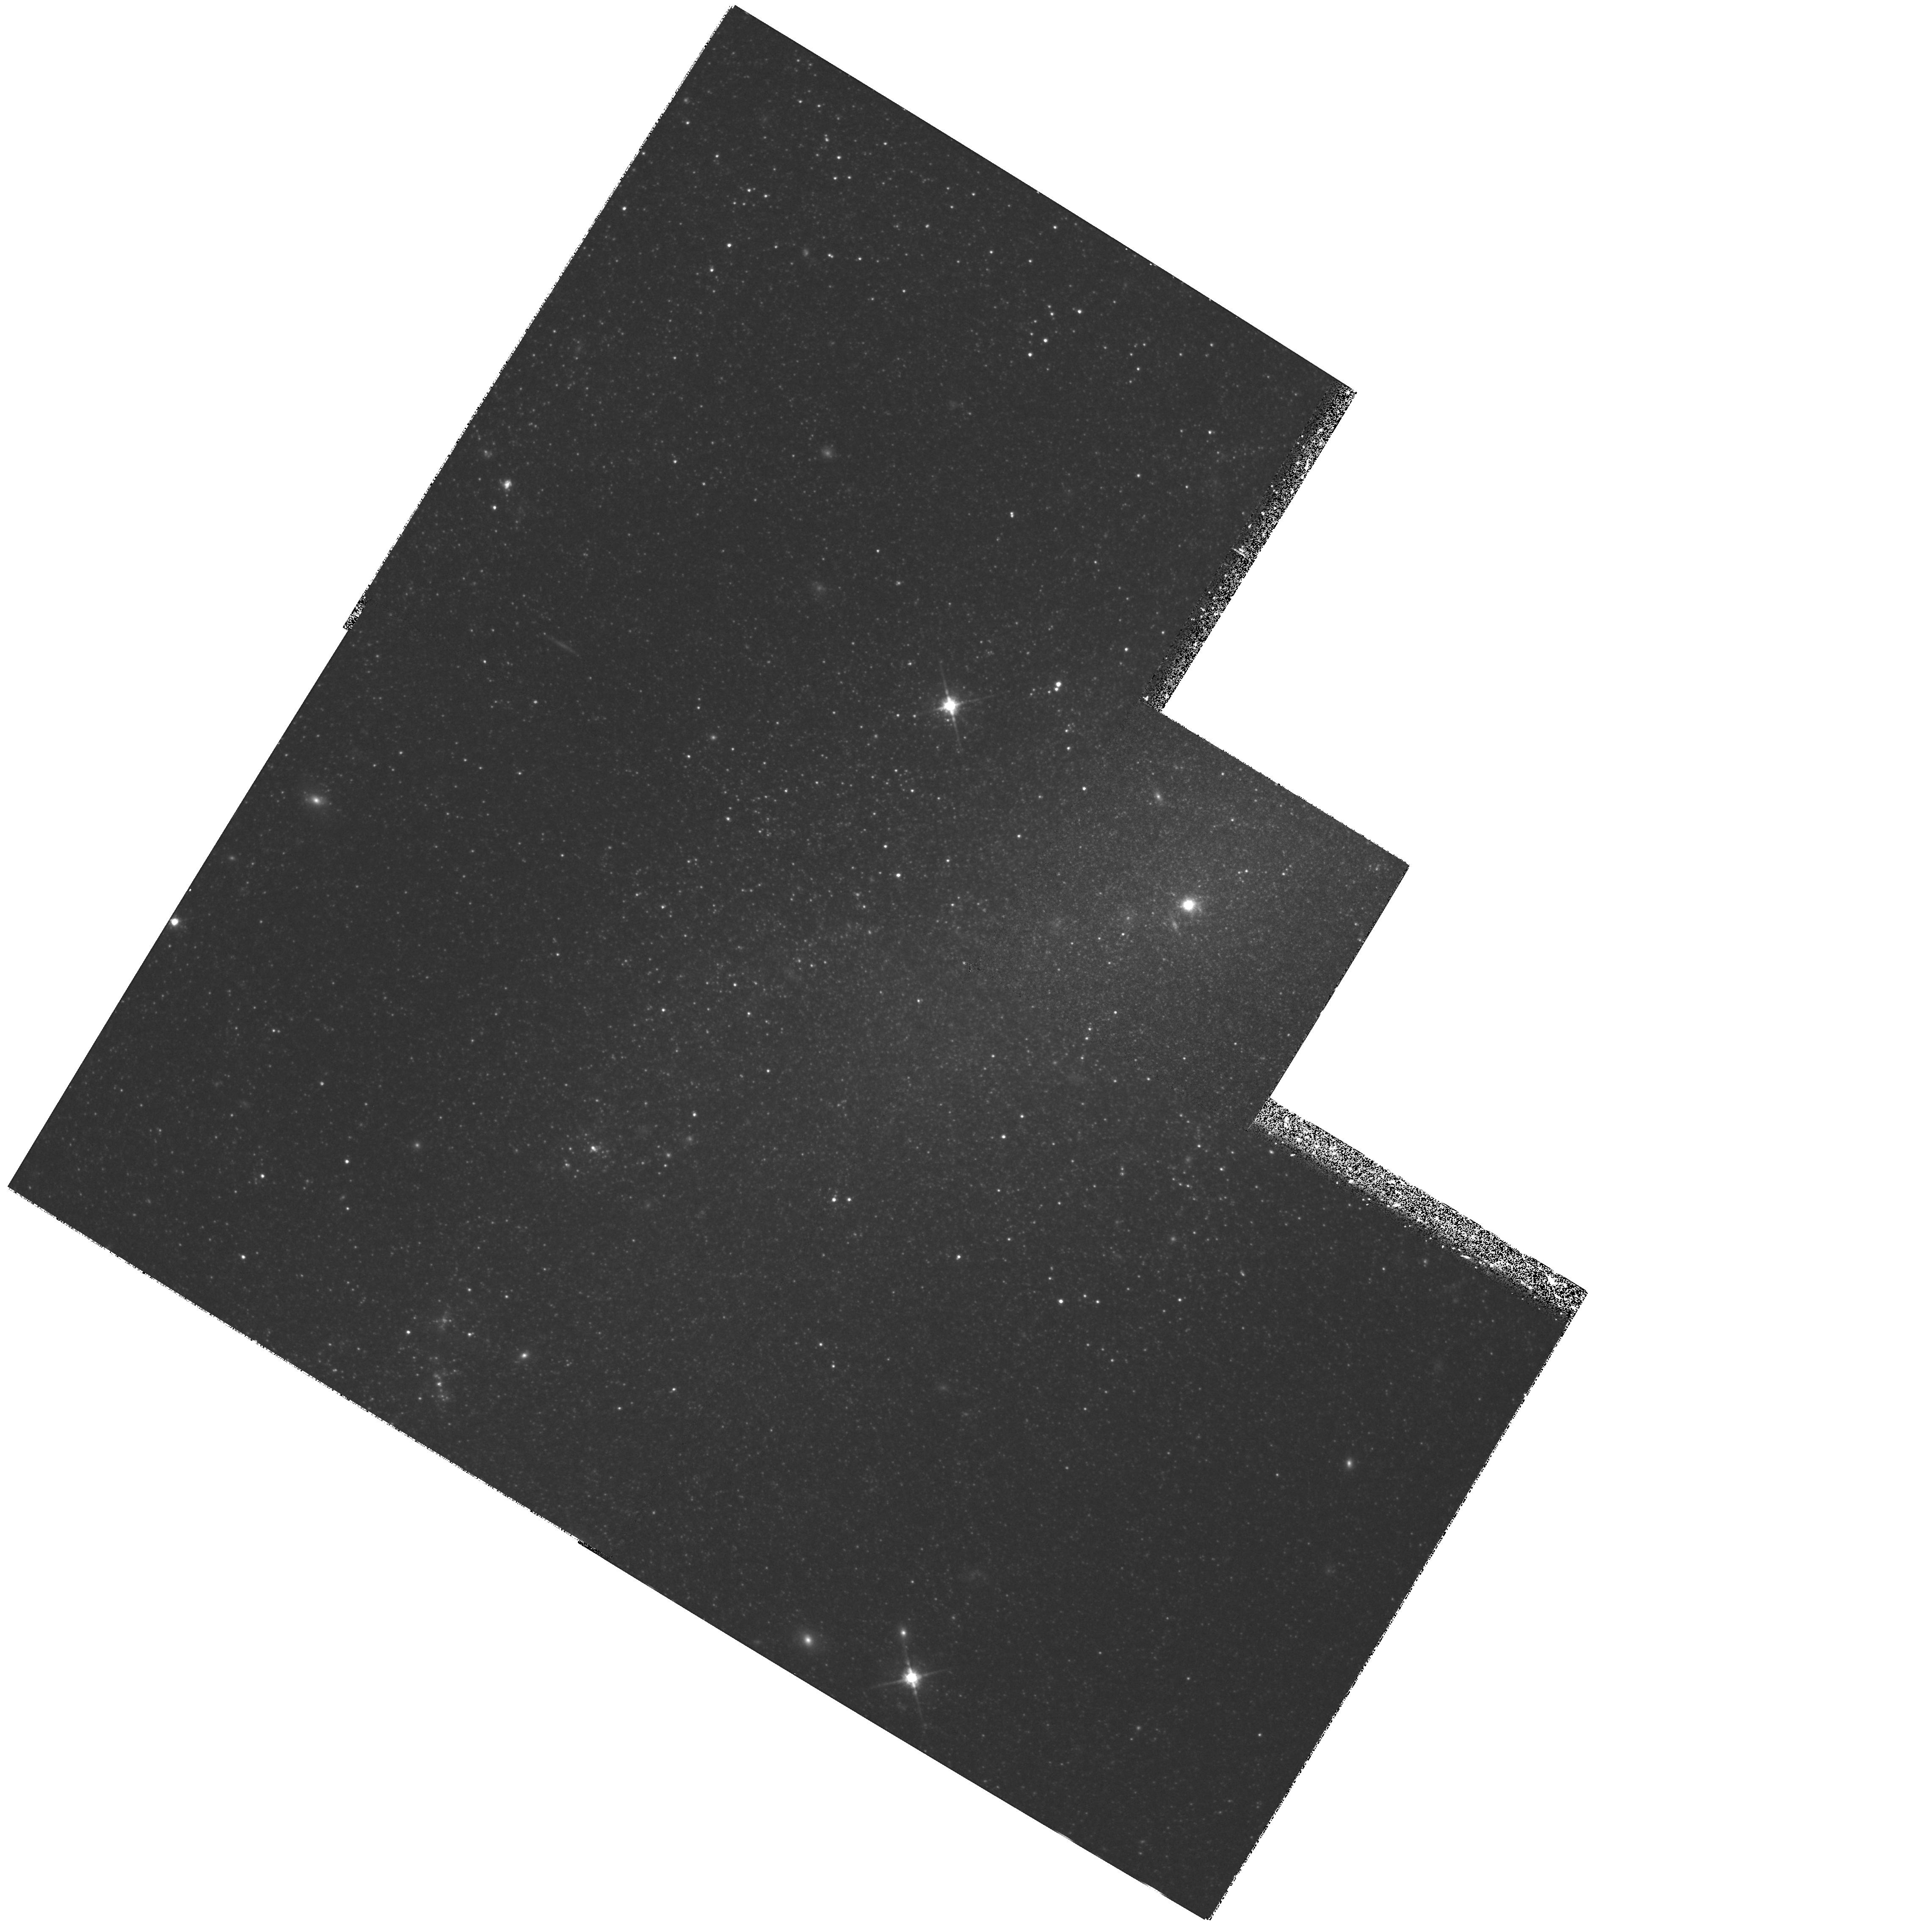
Target: NGC4395
Instrument: WFPC2/PC
Filter: F814W
Exposure: 36 min
Observation ID: hst_6464_01_wfpc2_pc_f814w_u3y701

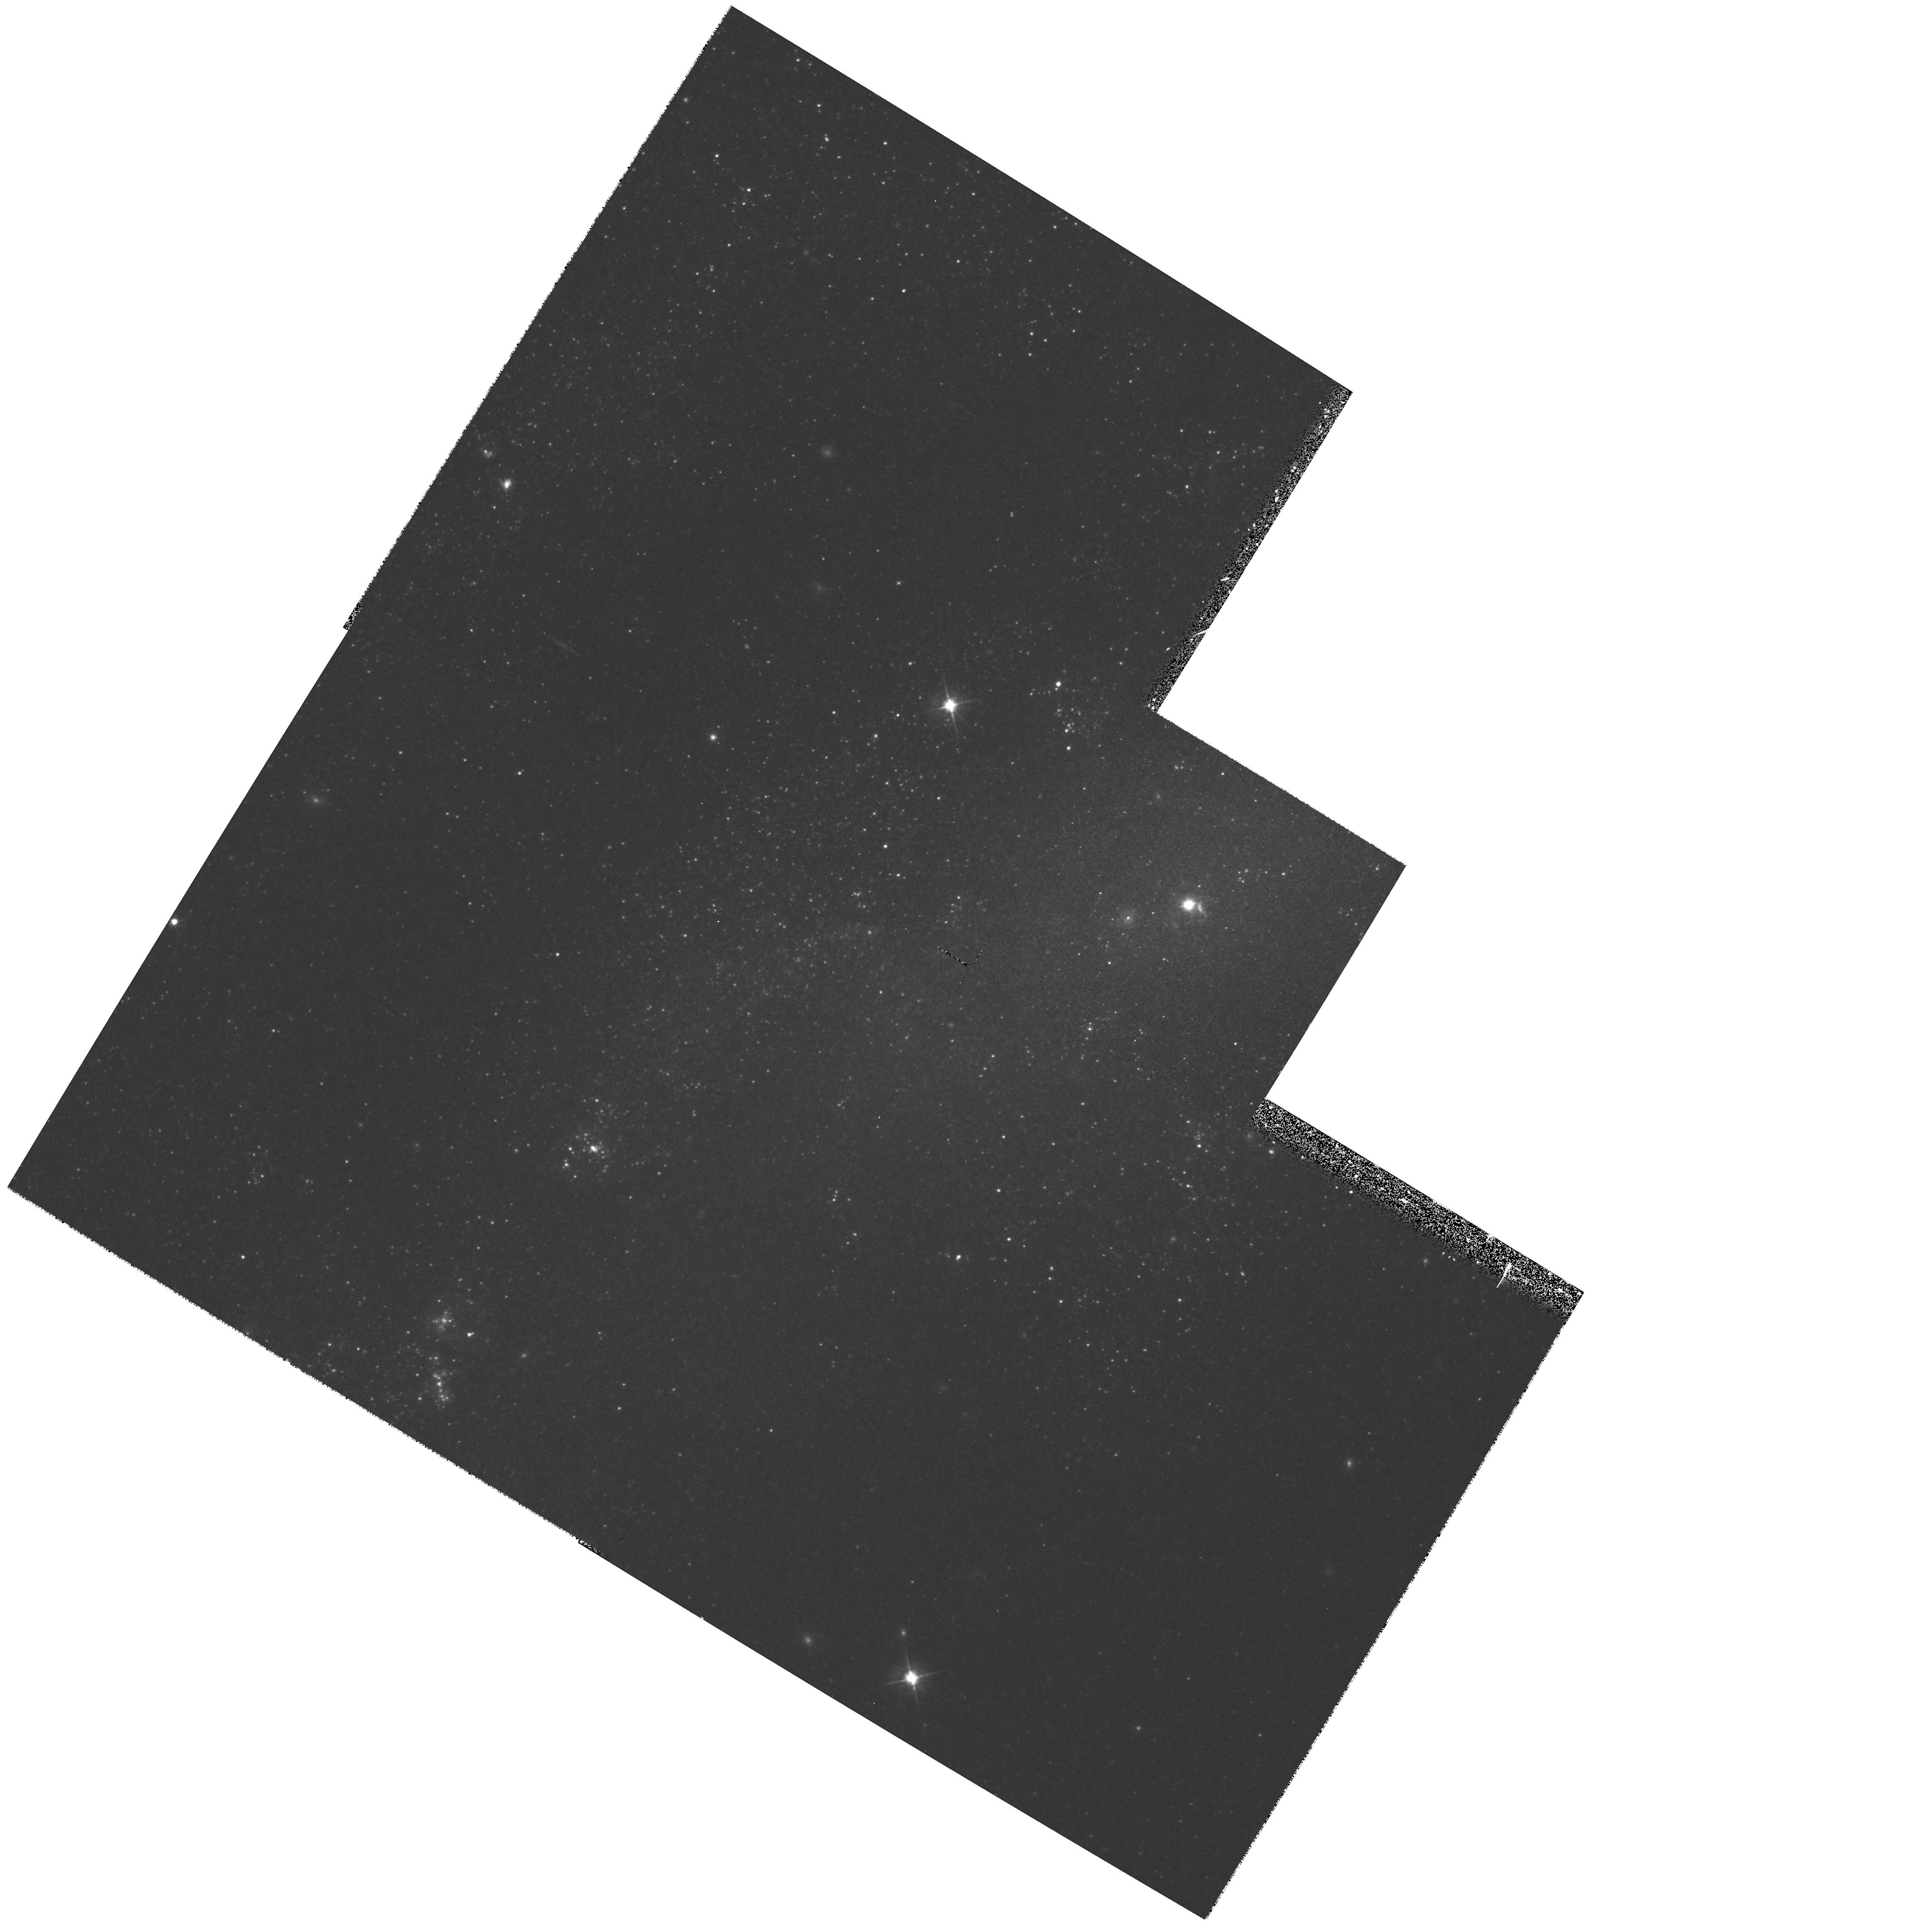
Target: NGC4395
Instrument: WFPC2/PC
Filter: F555W
Exposure: 42 min
Observation ID: hst_6464_01_wfpc2_pc_f555w_u3y701

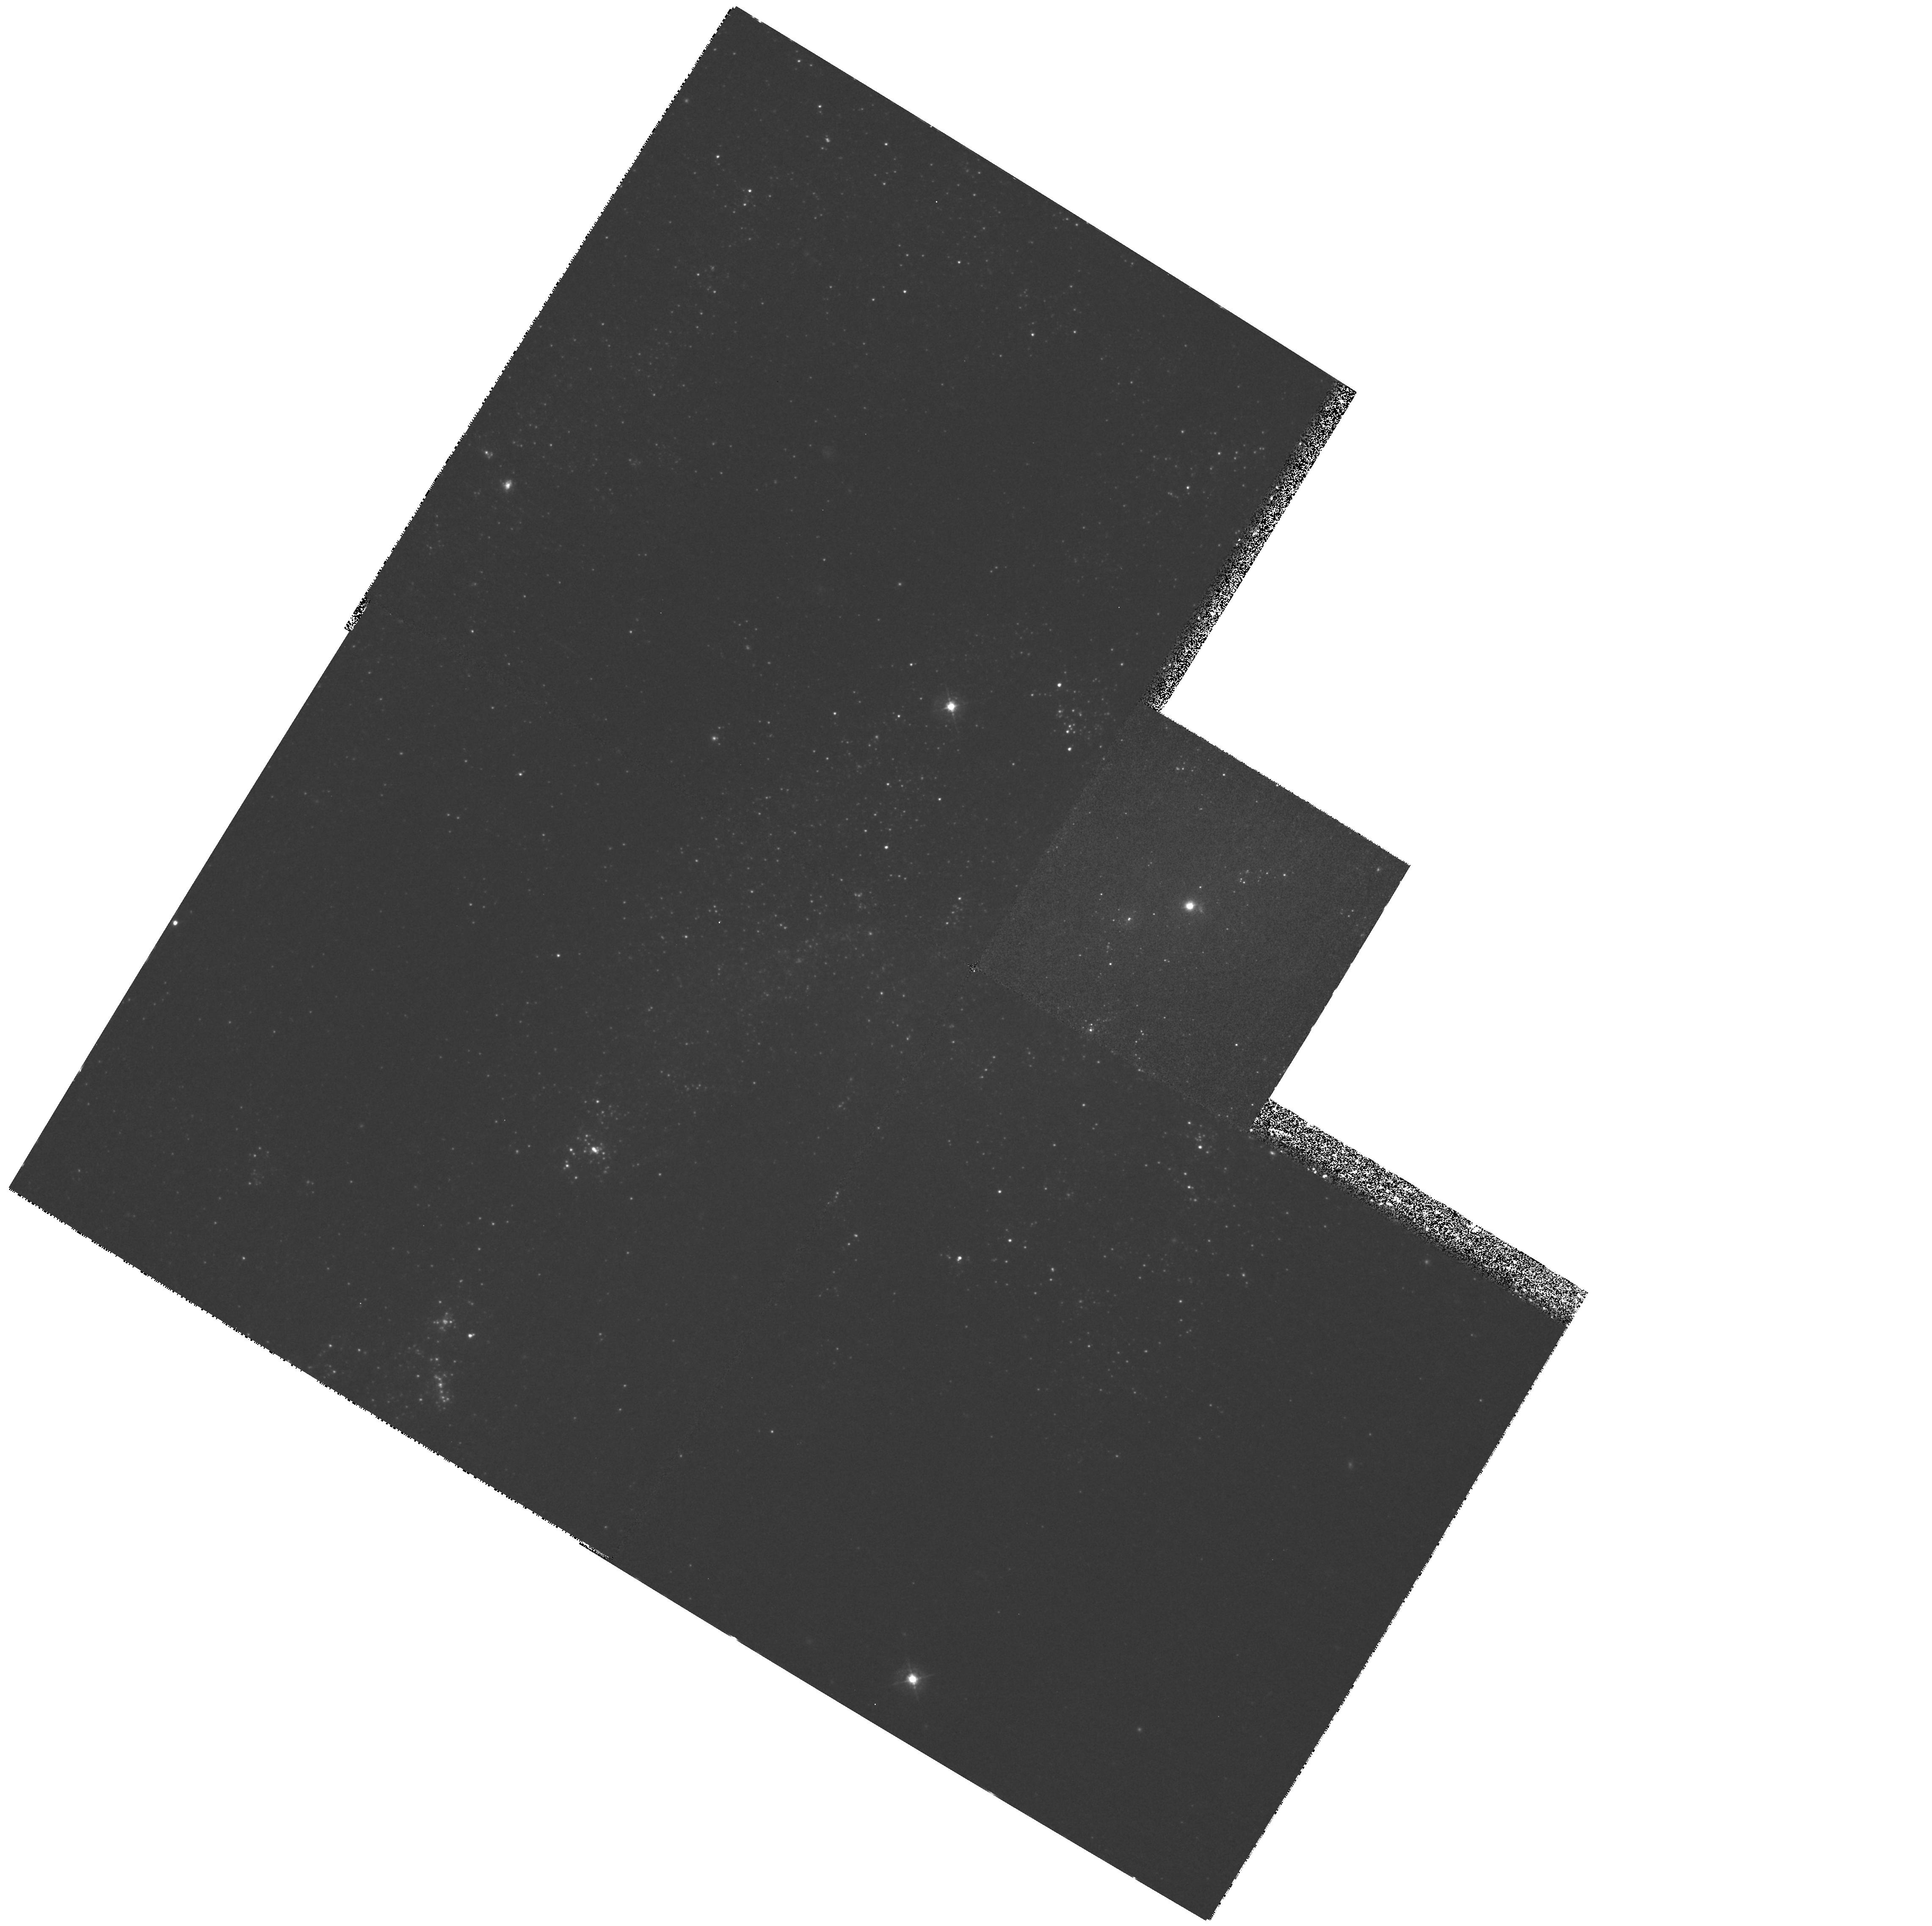
Target: NGC4395
Instrument: WFPC2/PC
Filter: F439W
Exposure: 1.9 h
Observation ID: hst_6464_01_wfpc2_pc_f439w_u3y701

RESOLVING STARS AROUND THE NEAREST KNOWN SEYFERT 1 NUCLEUS (PI: Minniti, Dante)

NGC 4395 is the least luminous and nearest known Seyfert 1 galaxy, serendipitously discovered by Filippenko & Sargent (1989). We propose to obtain deep BVI images of the nuclear region of this galaxy with the WFPC2, in order to make color- magnitude and color-color diagrams of the surrounding stars. These will allow us to determine: 1) the distance to NGC 4395, 2) the ages of the young populations around the Seyfert nucleus, 3) the ages of the old populations, and 4) their metal abundances. Our overall goal is to study how an AGN influences the circumnuclear stellar population, as well as stellar influences on nuclear activity. NGC 4395 is an important target for study since it is nearby, is almost face on, does not have a bulge, and apparently is subject to little extinction by dust in its central region. This proposal focuses on the stellar content around the active nucleus, an aspect yet unstudied, that will be complemented with the following ground and space based observations: 1) HST pre- repair optical imaging and UV spectroscopy 2) ISO emission - line spectroscopy, 3) Lick imaging and spectroscopy, and 4) Keck high resolution spectroscopy. Using the superb resolution of WFPC2 we would be able to directly test the effects of an active nucleus on the star formation history of an otherwise normal galaxy.